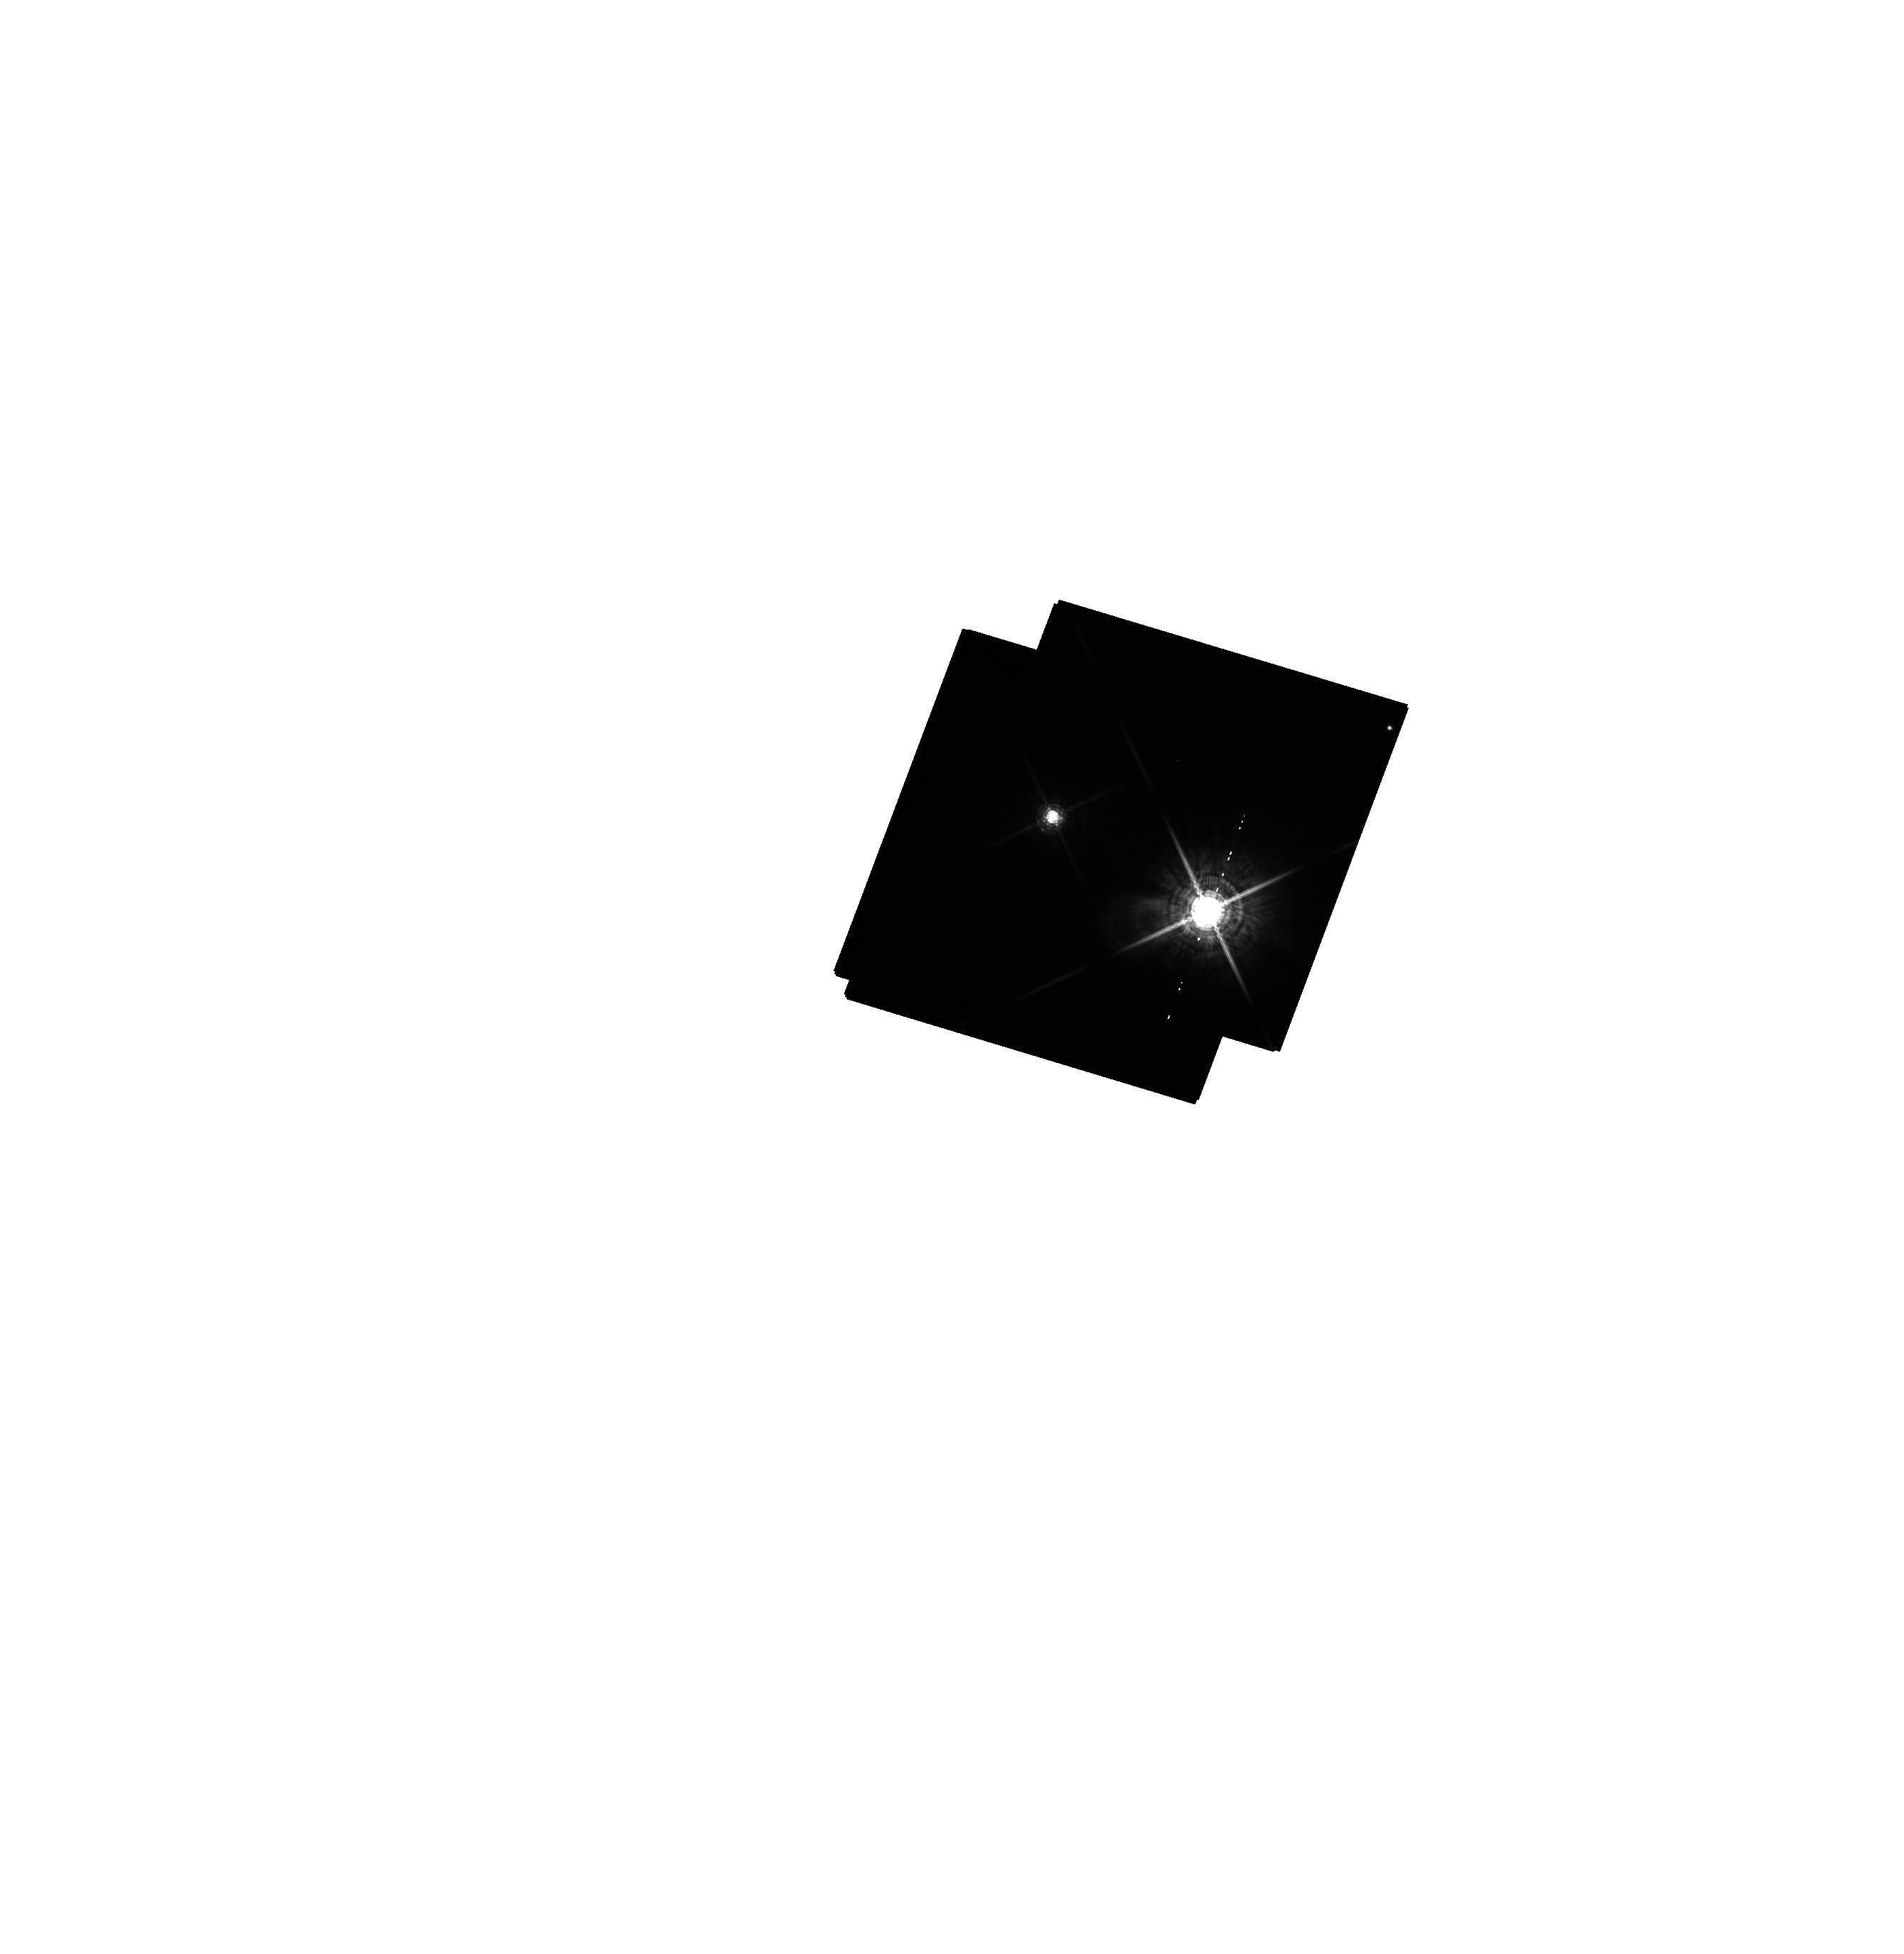
Target: STEIN-2051AB
Instrument: WFC3/UVIS
Filter: F763M
Exposure: 17 min
Observation ID: hst_13457_03_wfc3_uvis_f763m_icdl03

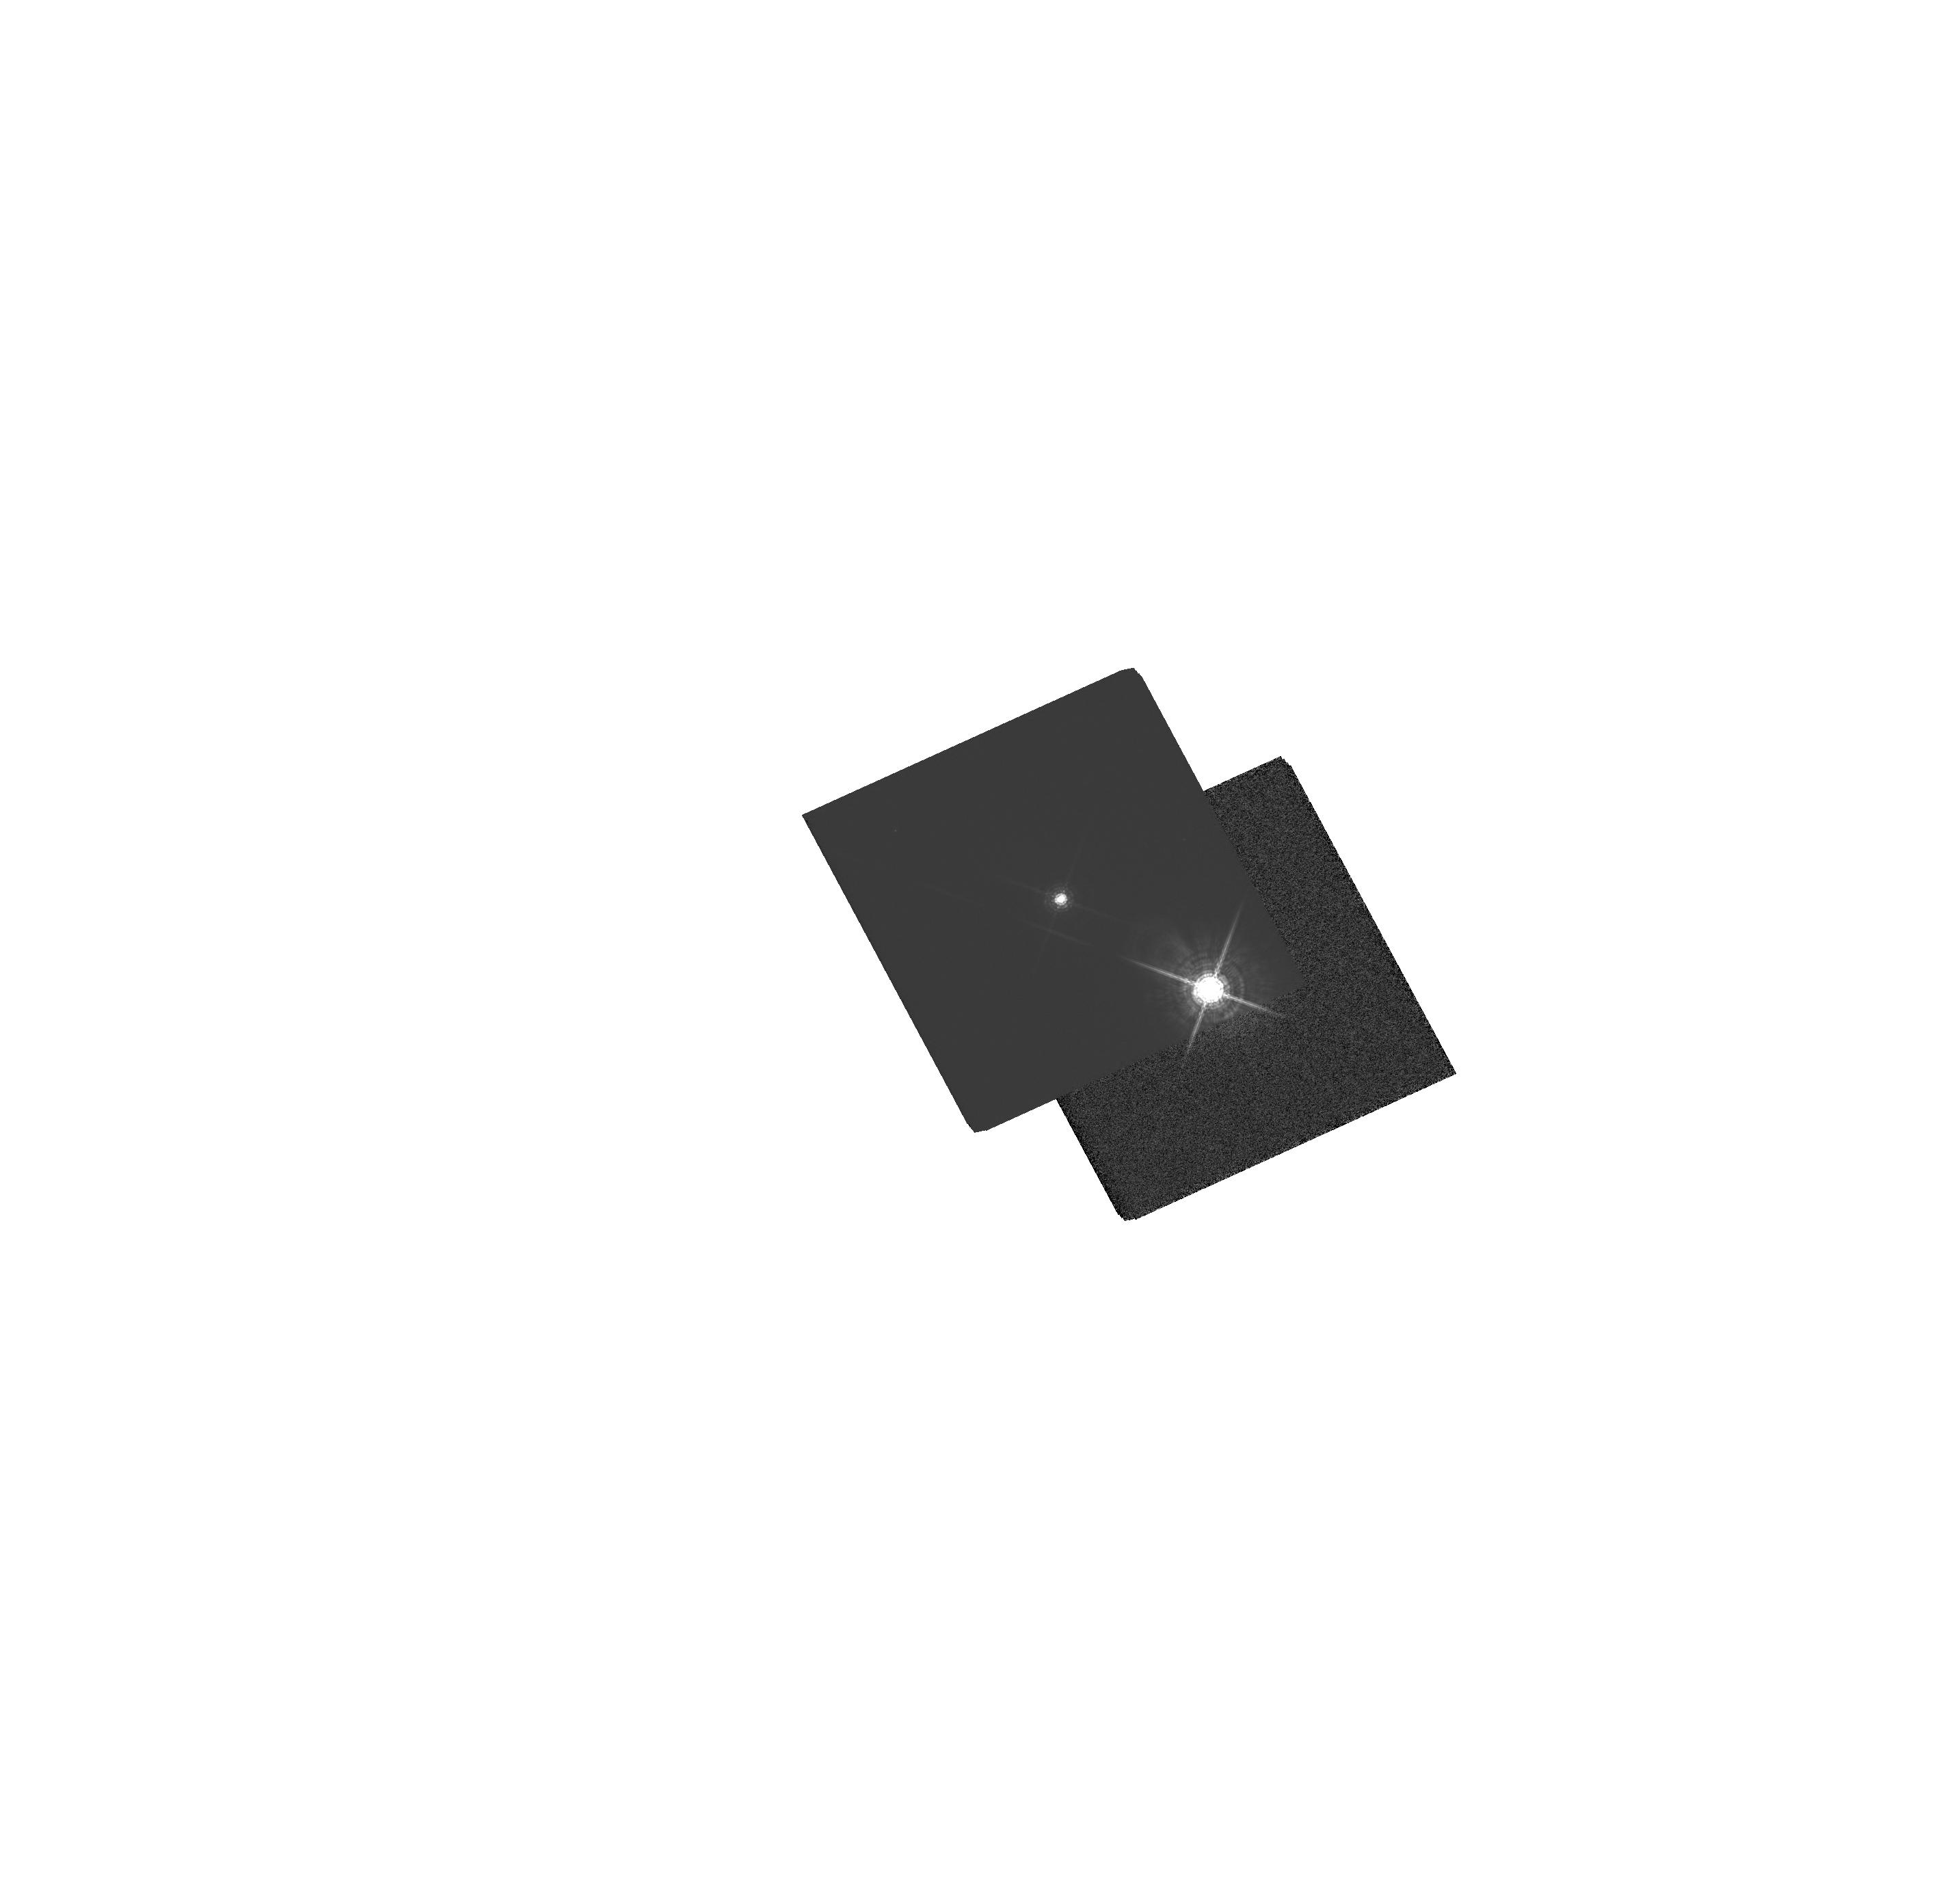
Target: LHS26-SOURCE
Instrument: WFC3/UVIS
Filter: F763M
Exposure: 3 min
Observation ID: hst_13457_04_wfc3_uvis_f763m_icdl04

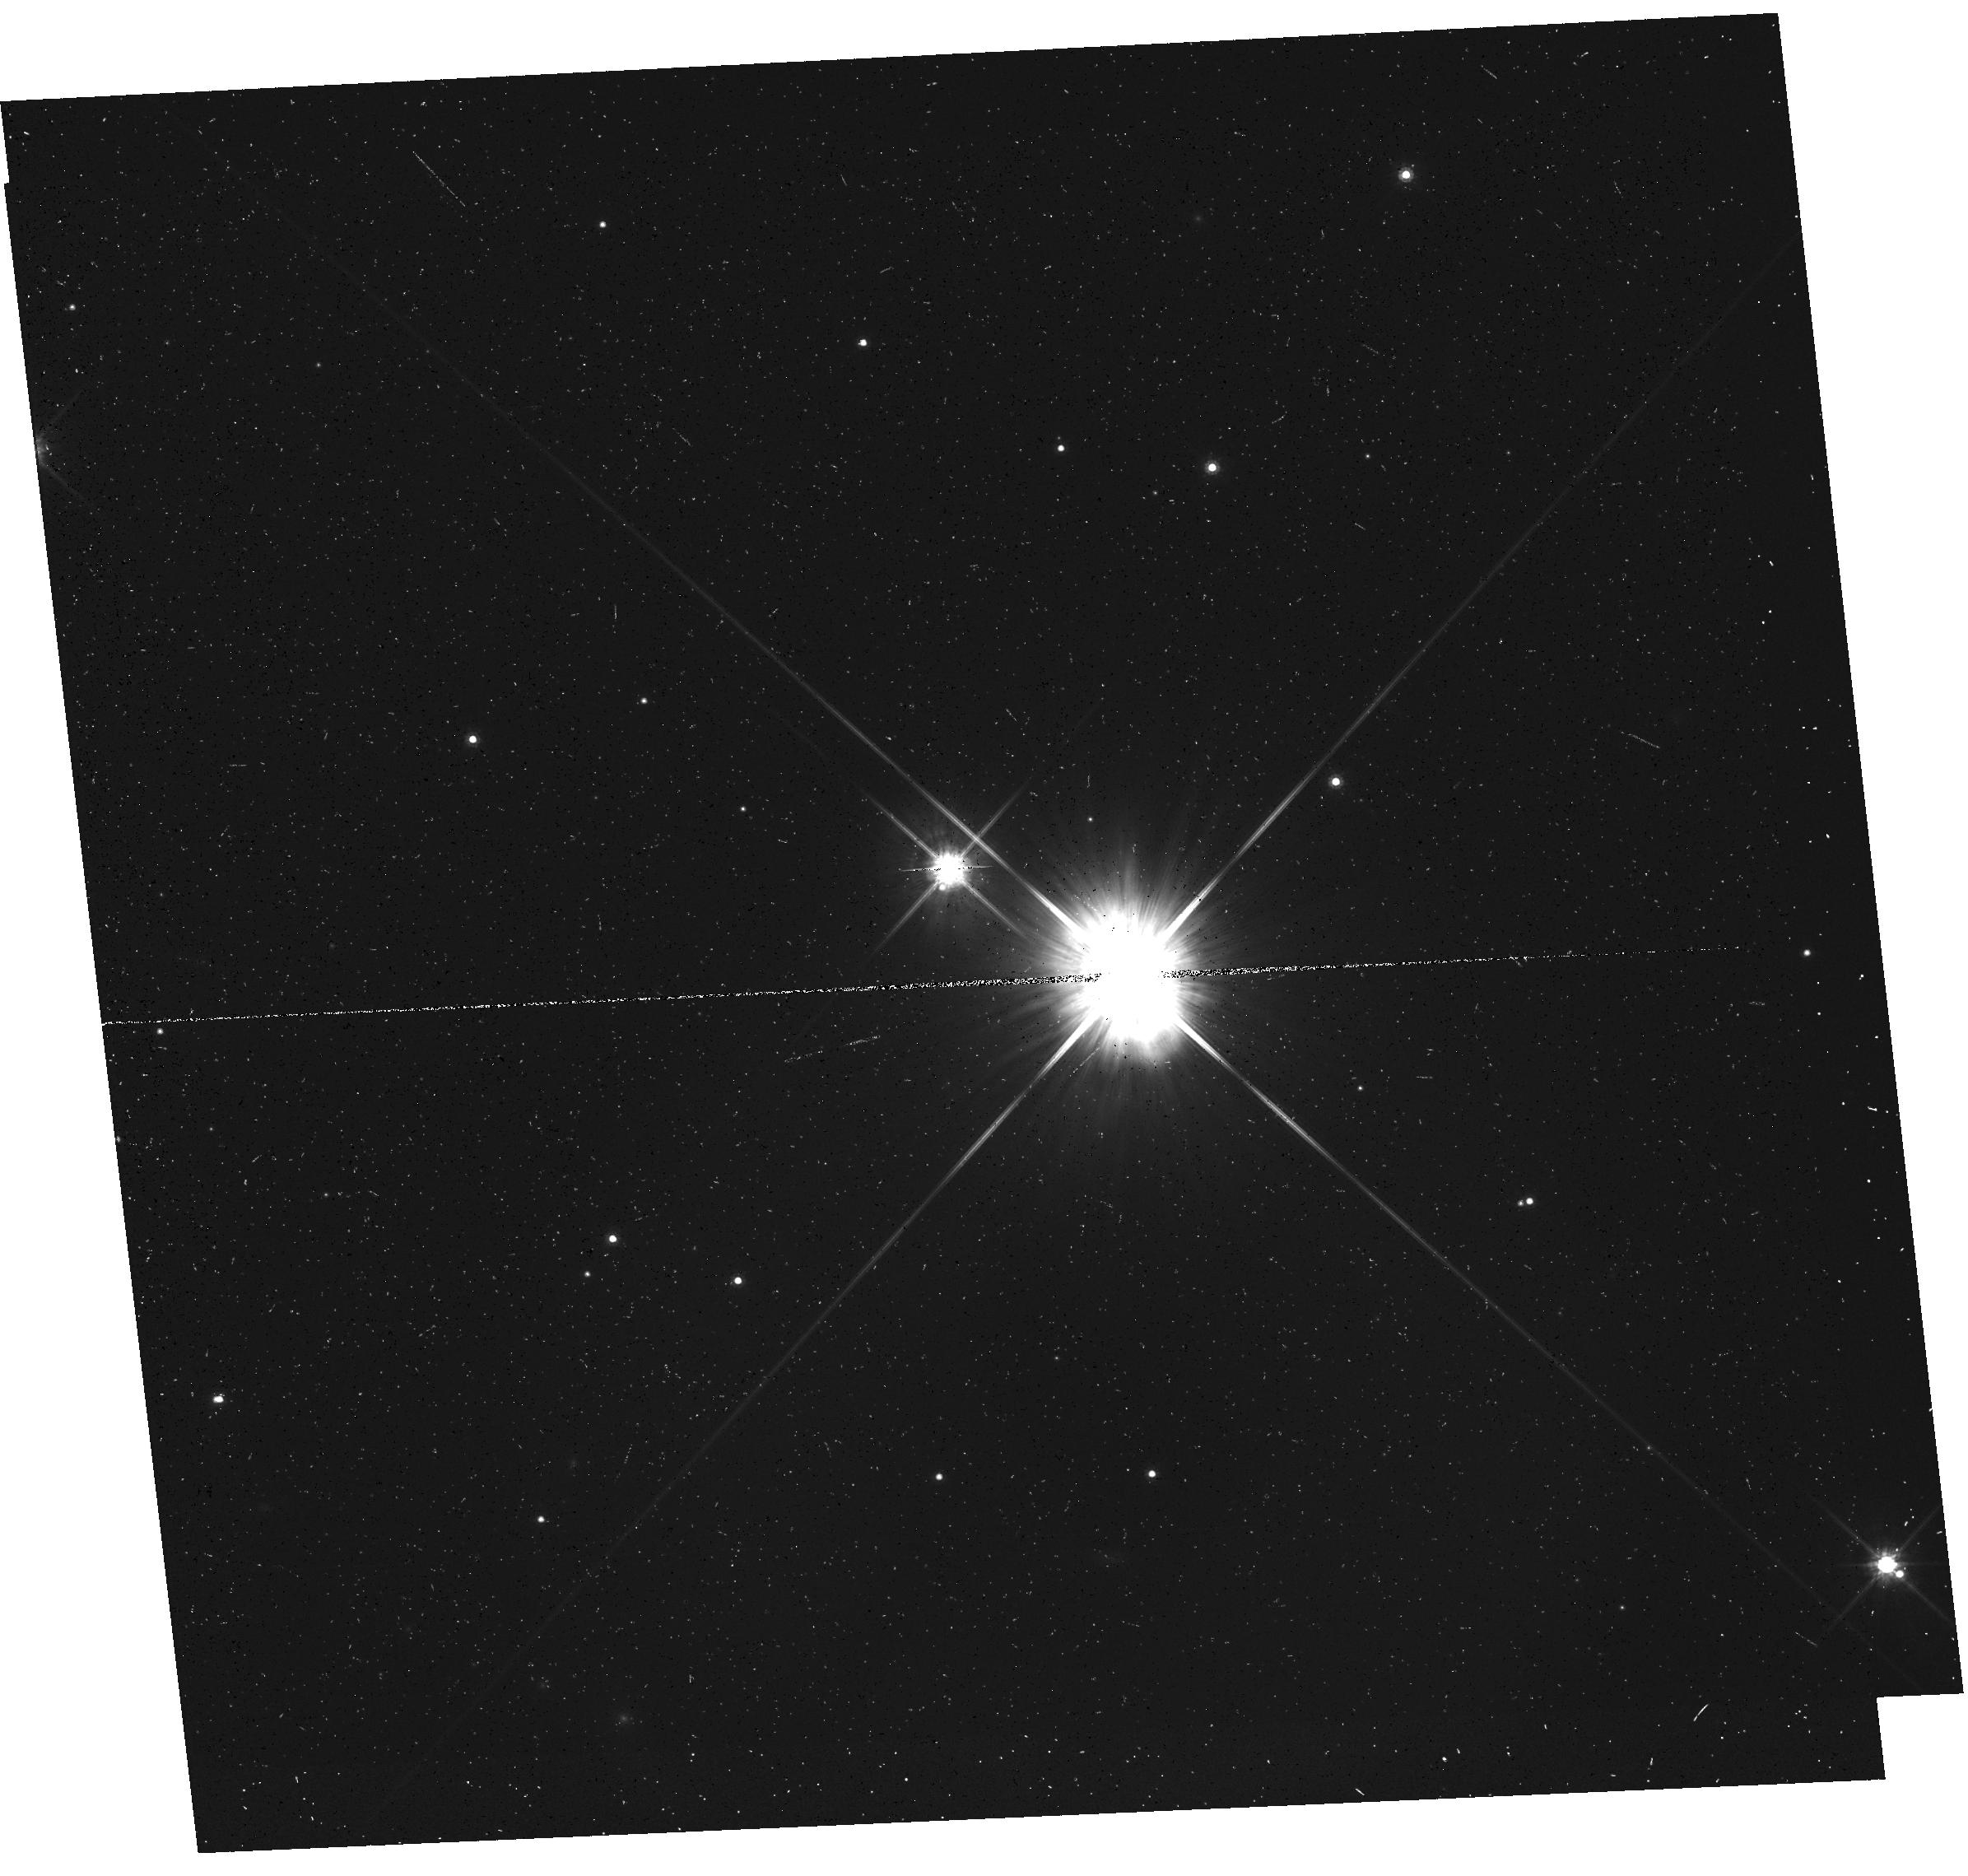
Target: STEIN-2051B-SOURCE
Instrument: WFC3/UVIS
Filter: F814W
Exposure: 13 min
Observation ID: hst_13457_01_wfc3_uvis_f814w_icdl01

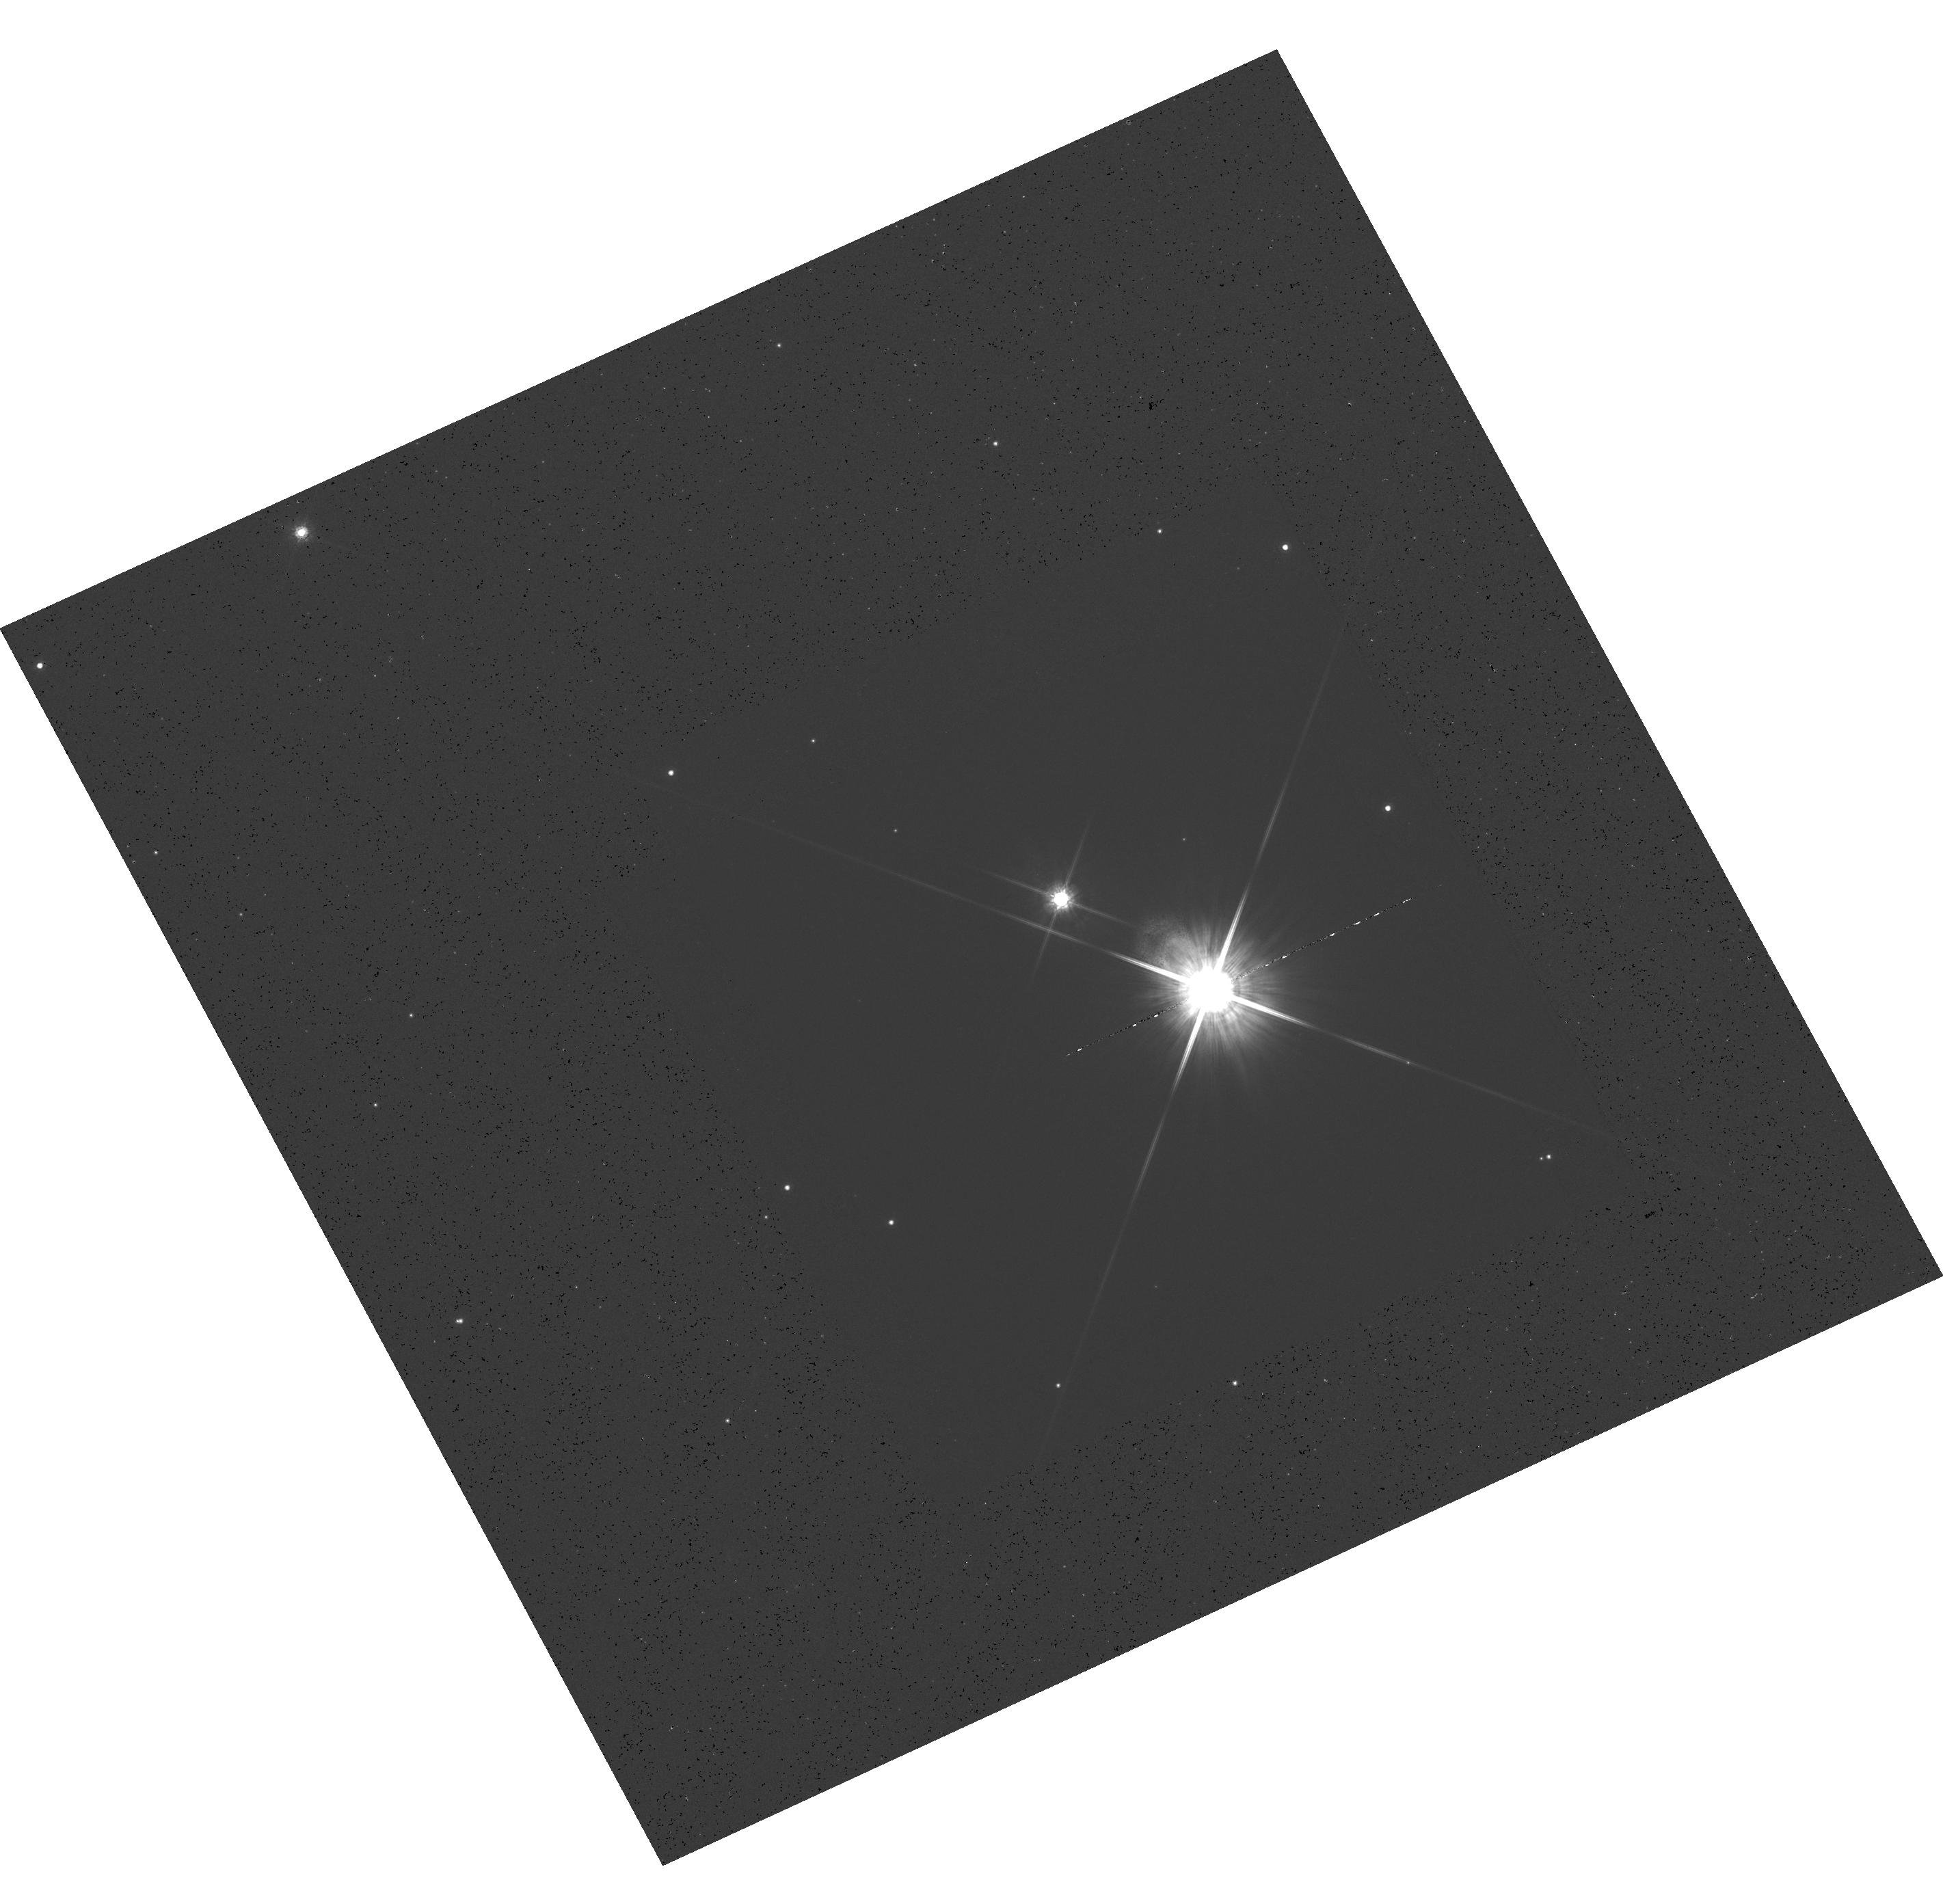
Target: STEIN-2051B-1024
Instrument: WFC3/UVIS
Filter: F814W
Exposure: 3 min
Observation ID: hst_13457_04_wfc3_uvis_f814w_icdl04

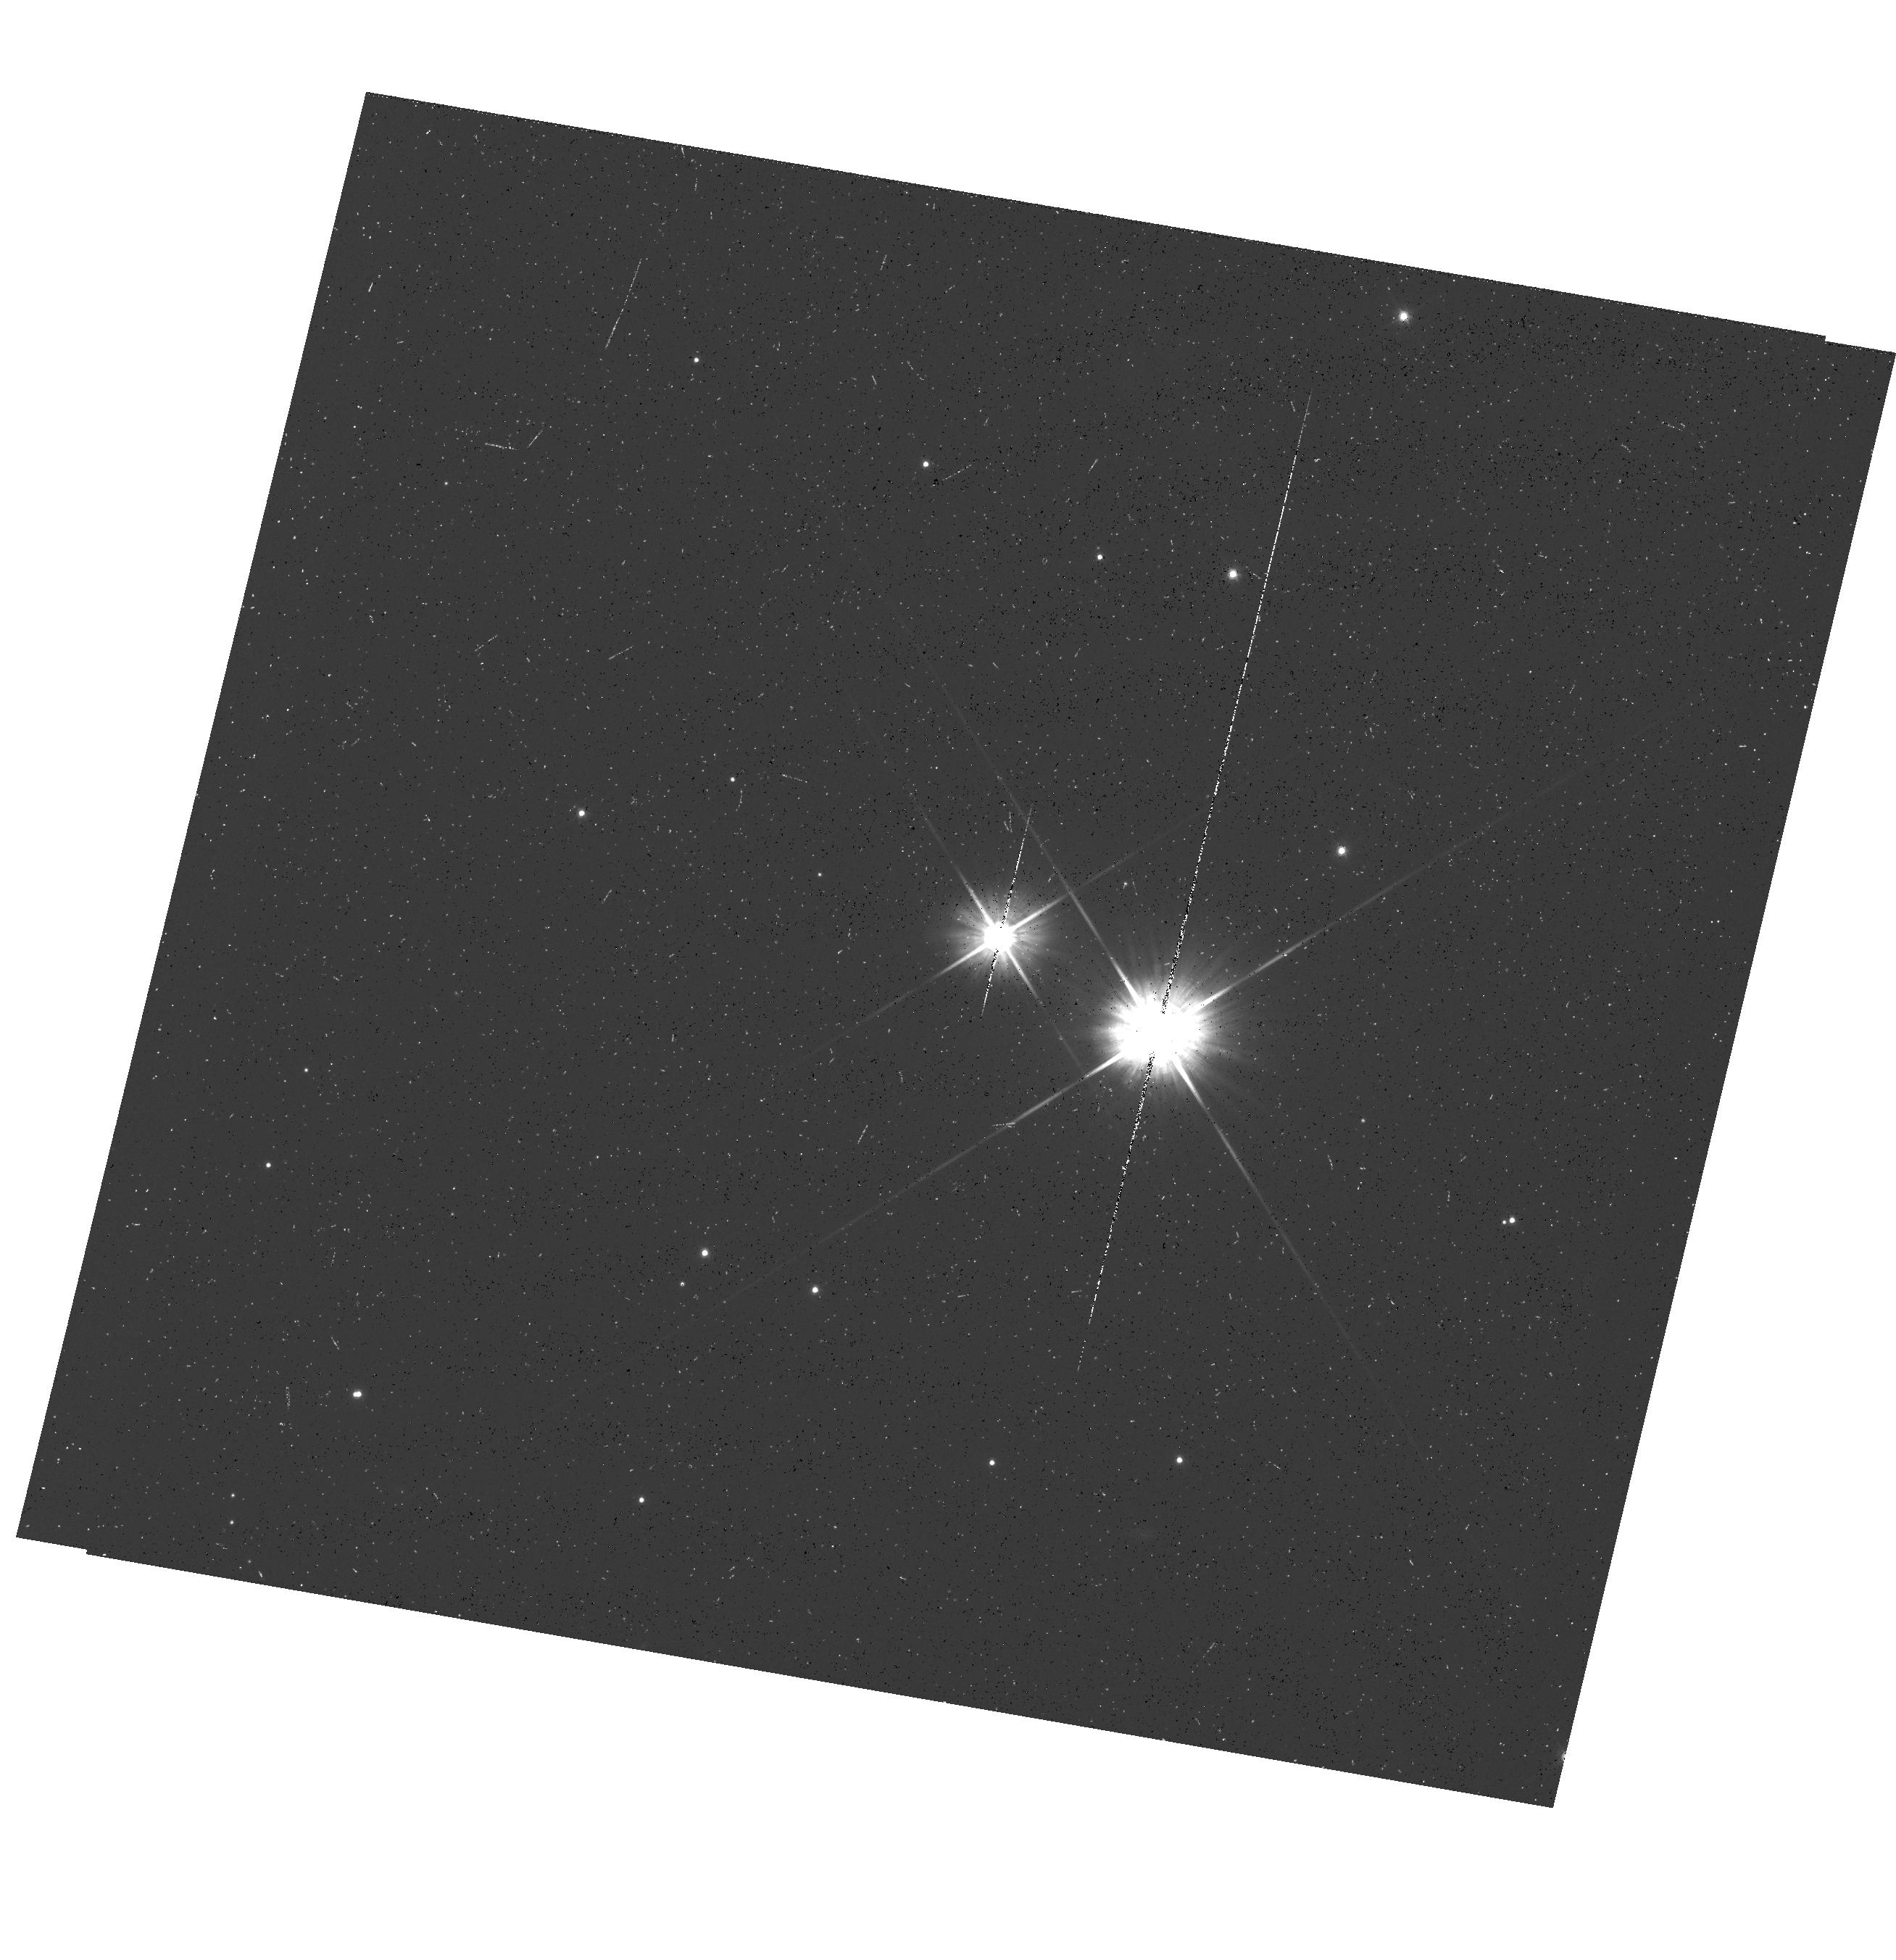
Target: STEIN-2051B-SOURCE
Instrument: WFC3/UVIS
Filter: F606W
Exposure: 9 min
Observation ID: hst_13457_02_wfc3_uvis_f606w_icdl02

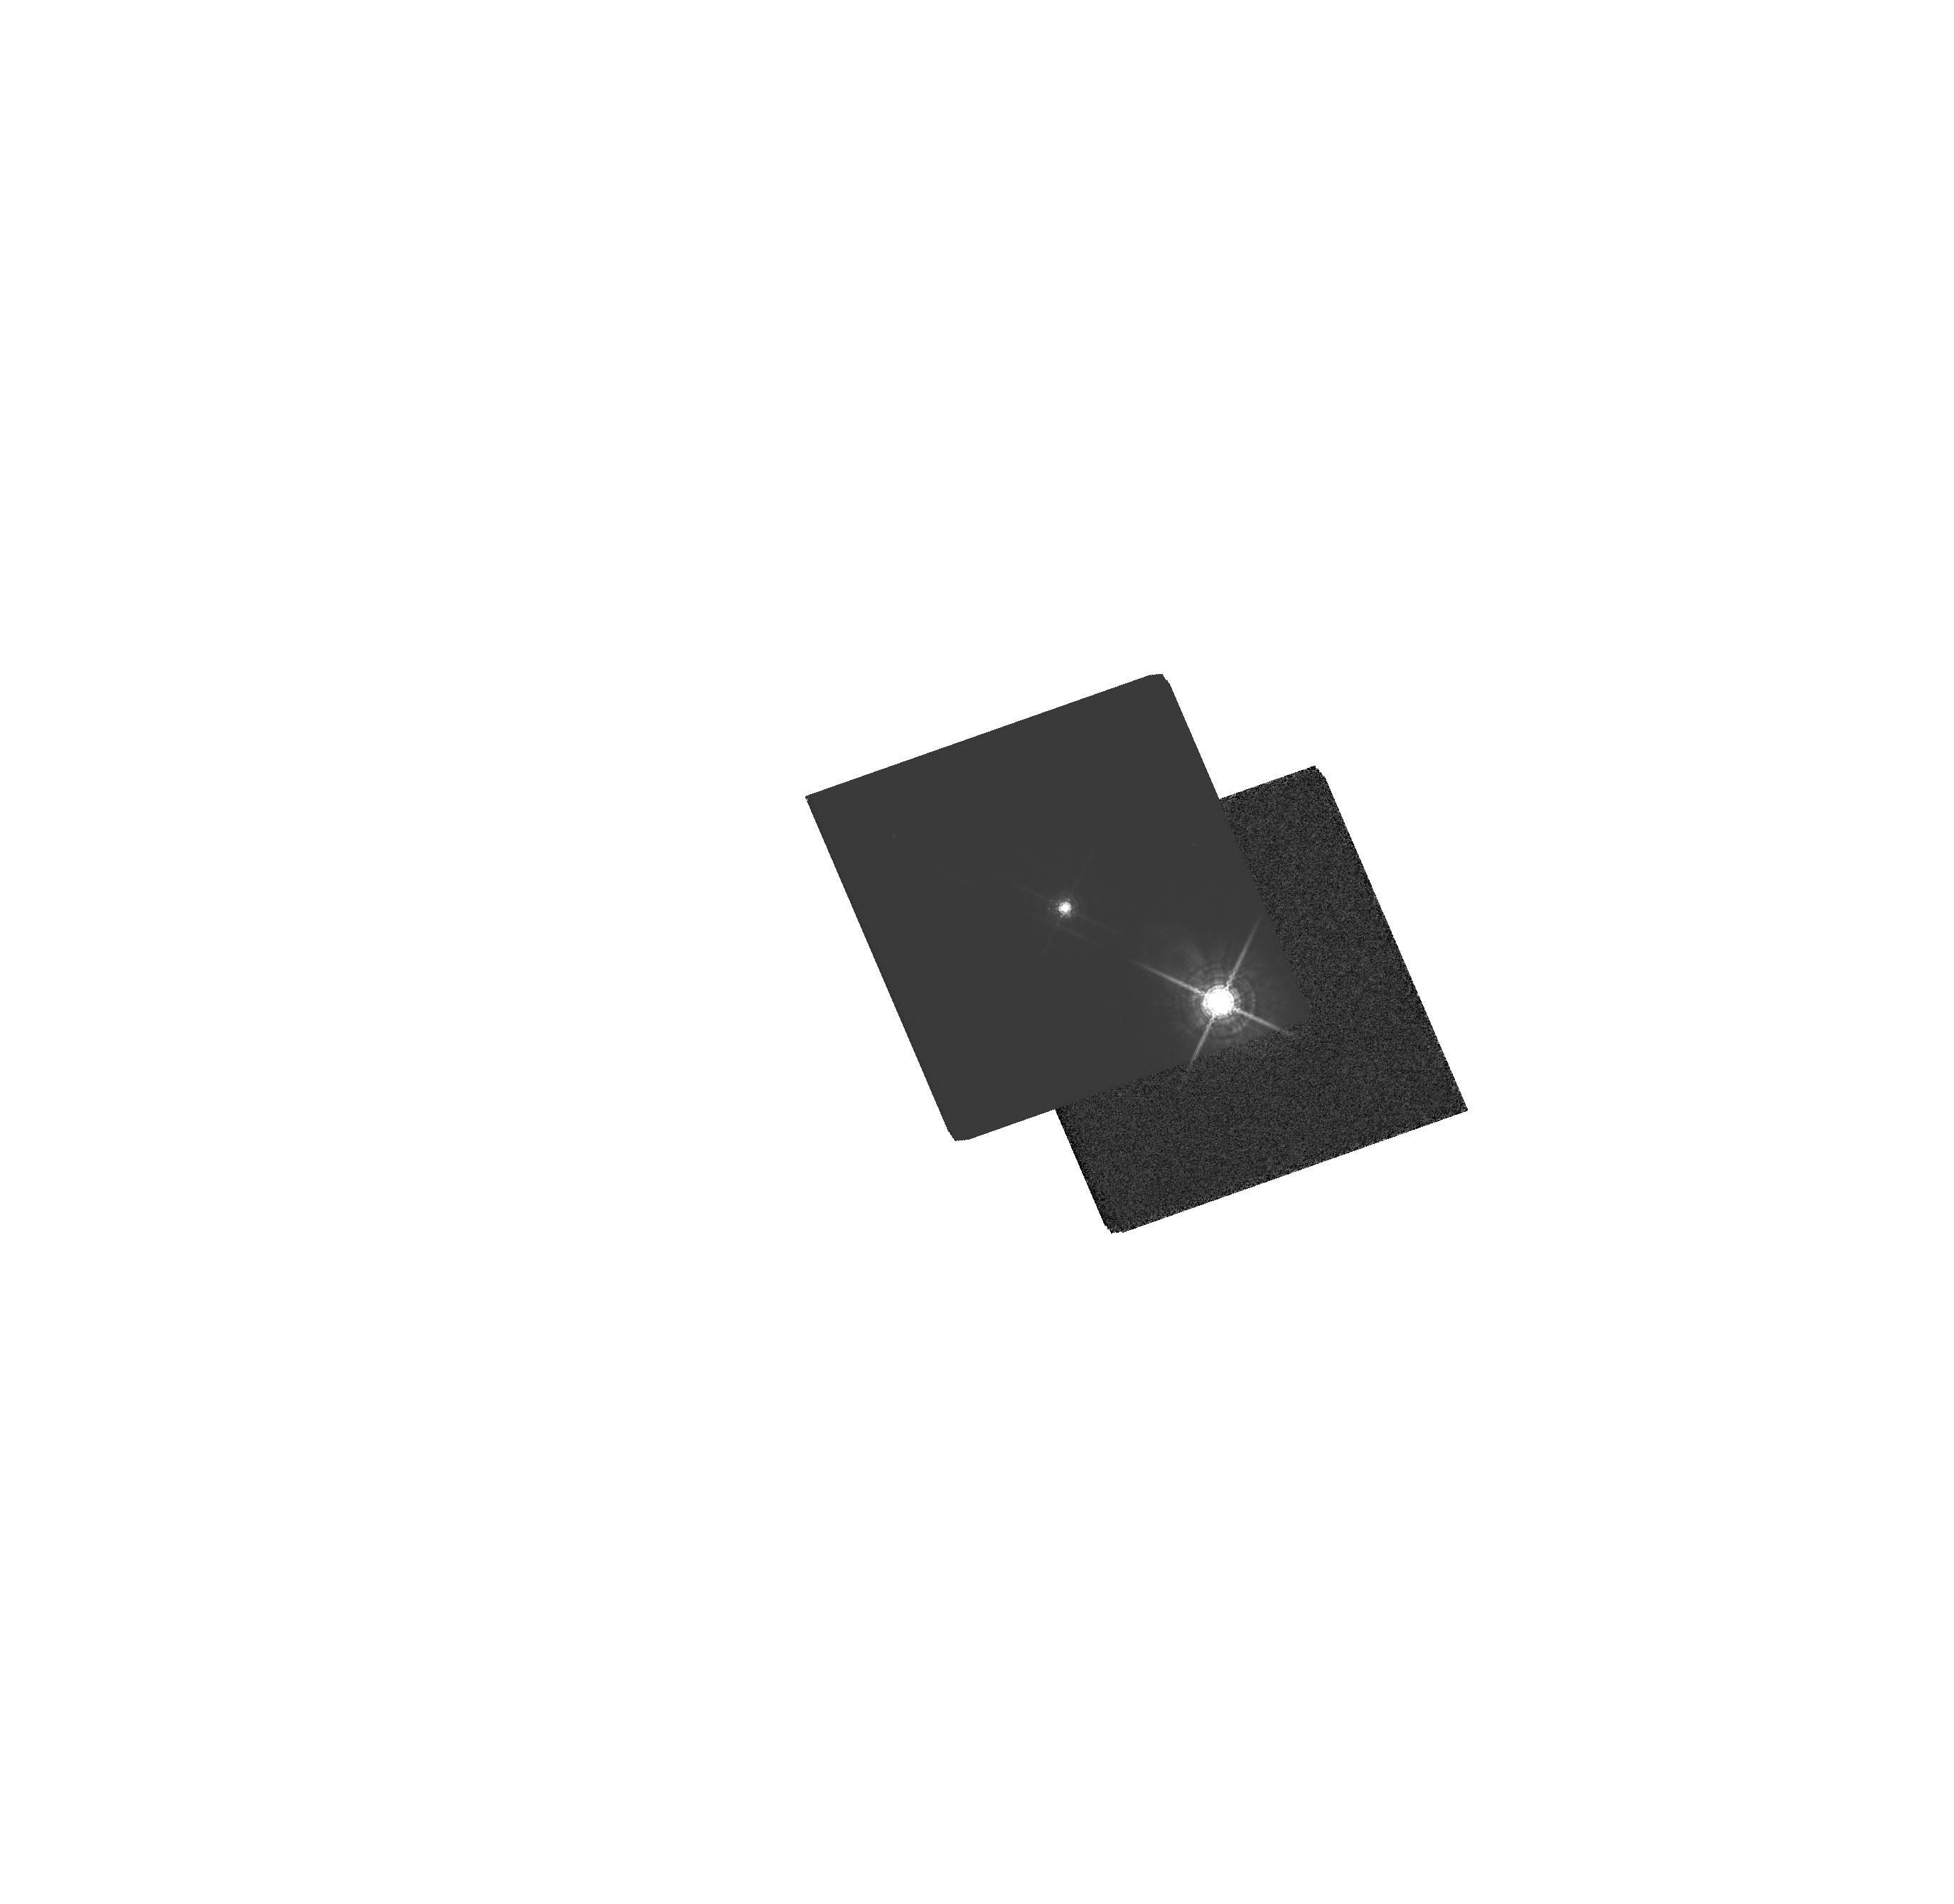
Target: LHS26-SOURCE
Instrument: WFC3/UVIS
Filter: F763M
Exposure: 3 min
Observation ID: hst_13457_05_wfc3_uvis_f763m_icdl05

Accurate Mass Determination of the Nearby Old White Dwarf Stein 2051B through Astrometric Microlensing (PI: Sahu, Kailash C.)

The very nearby and well-known cool white dwarf (WD) Stein 2051B will pass very close to a 19.5-mag background star in March 2014, with an impact parameter of <0.2 arcsec. This affords a unique opportunity for a direct determination of its mass, through measurement of the gravitational deflection of the background star's image. As it passes in front, Stein 2051B will cause a deflection of the background star's image by ~3 milliarcsec, an amount detectable at the ~10-sigma level with HST/WFC3. The gravitational deflection angle depends only on the distances and relative positions of the stars, and on the mass of the WD. Since the distances and positions can be determined precisely before the event, the astrometric measurement offers a unique and direct method to measure the mass of the WD to high accuracy (<5%). One key astrophysical prediction for WDs is the existence of a mass-radius relation, which depends primarily on the core composition of the WD. Since the radius of Stein 2051B is known (from its distance, luminosity, and effective temperature), our mass measurement will provide an important addition to the very small number of WDs with well-determined radii and masses. The mass of Stein 2051B is of special interest because it is an old and relatively massive WD.